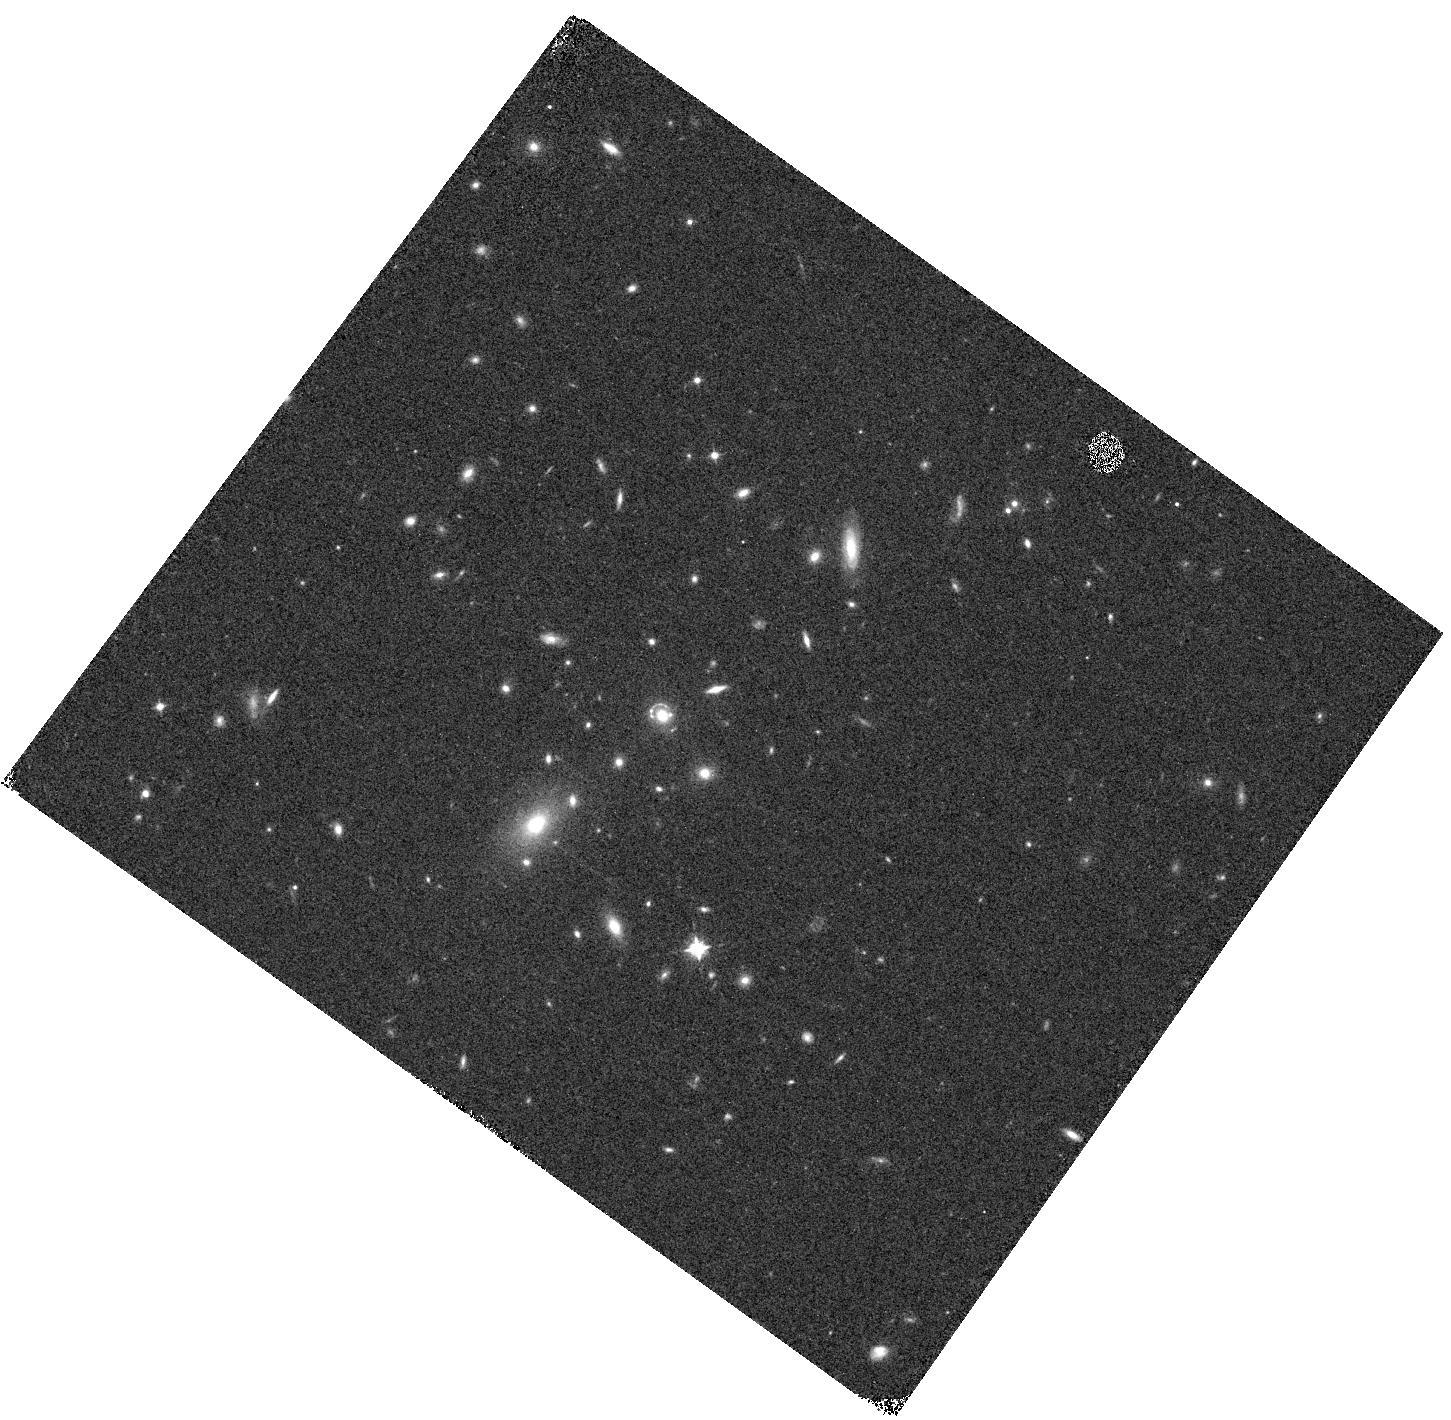
Target: J0918+5104
Instrument: WFC3/IR
Filter: F098M
Exposure: 8 min
Observation ID: hst_17740_03_wfc3_ir_f098m_ifh503

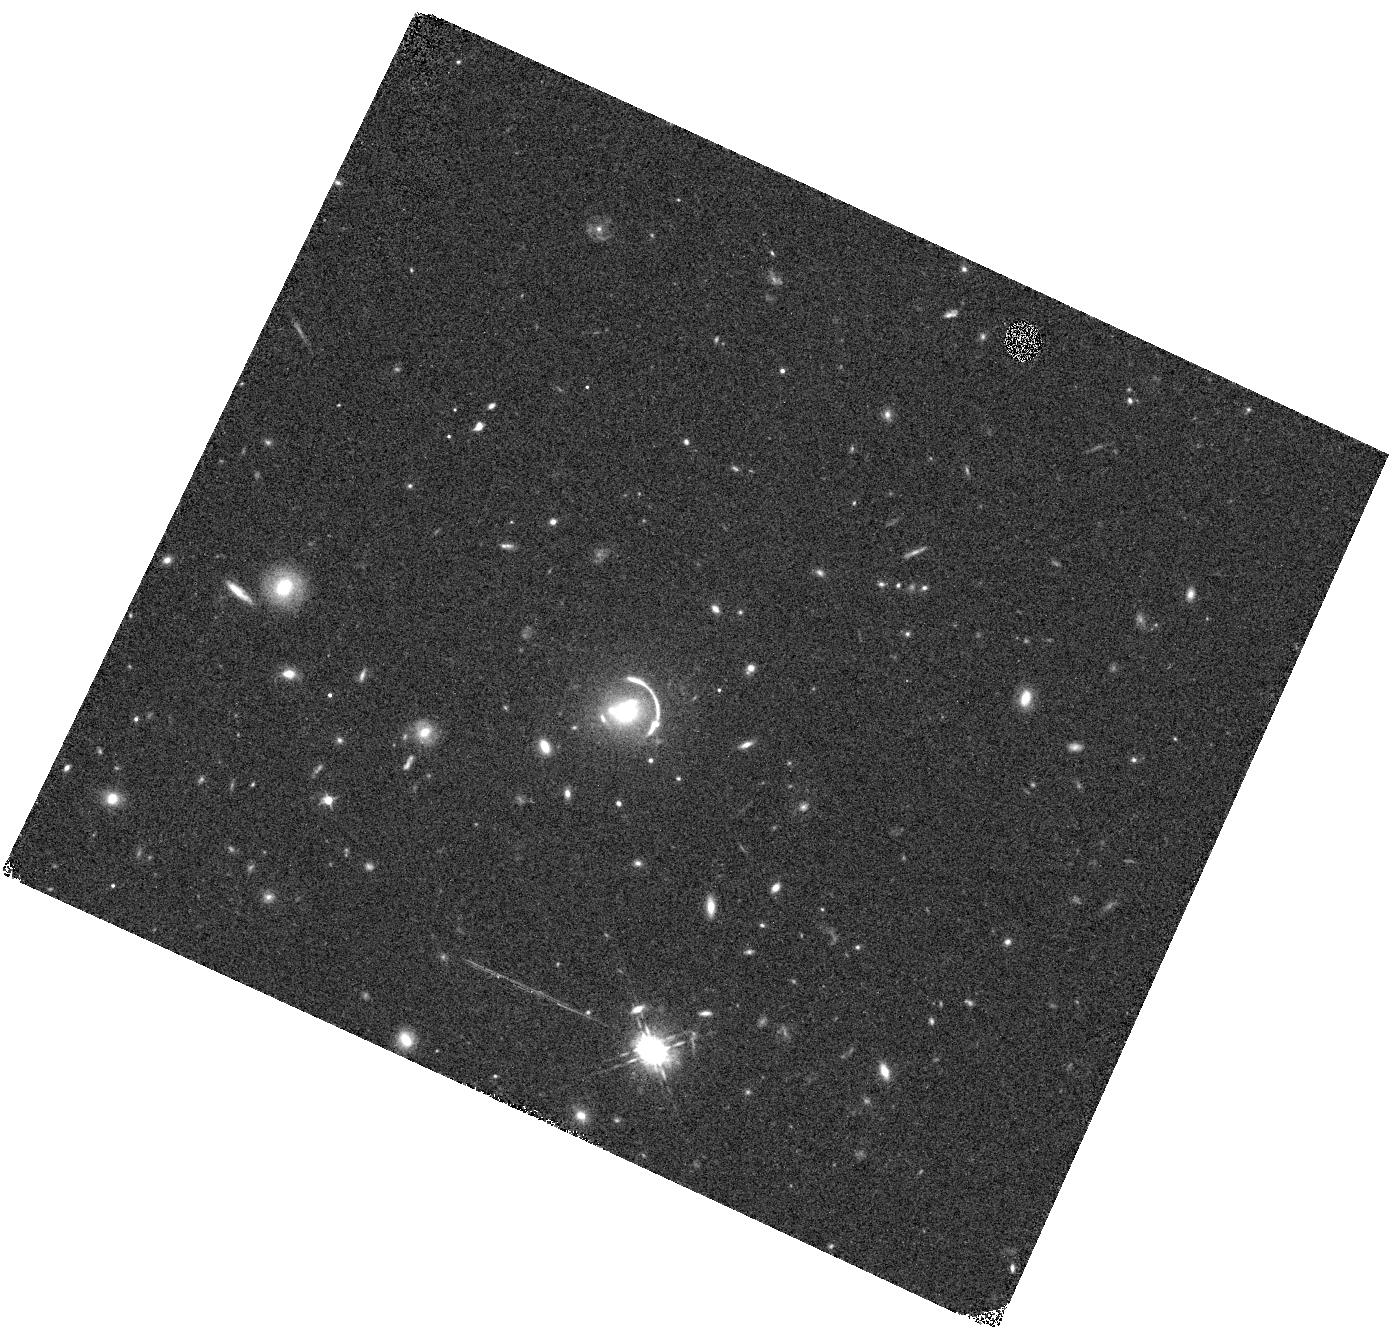
Target: J1206+5142
Instrument: WFC3/IR
Filter: F098M
Exposure: 8 min
Observation ID: hst_17740_01_wfc3_ir_f098m_ifh501

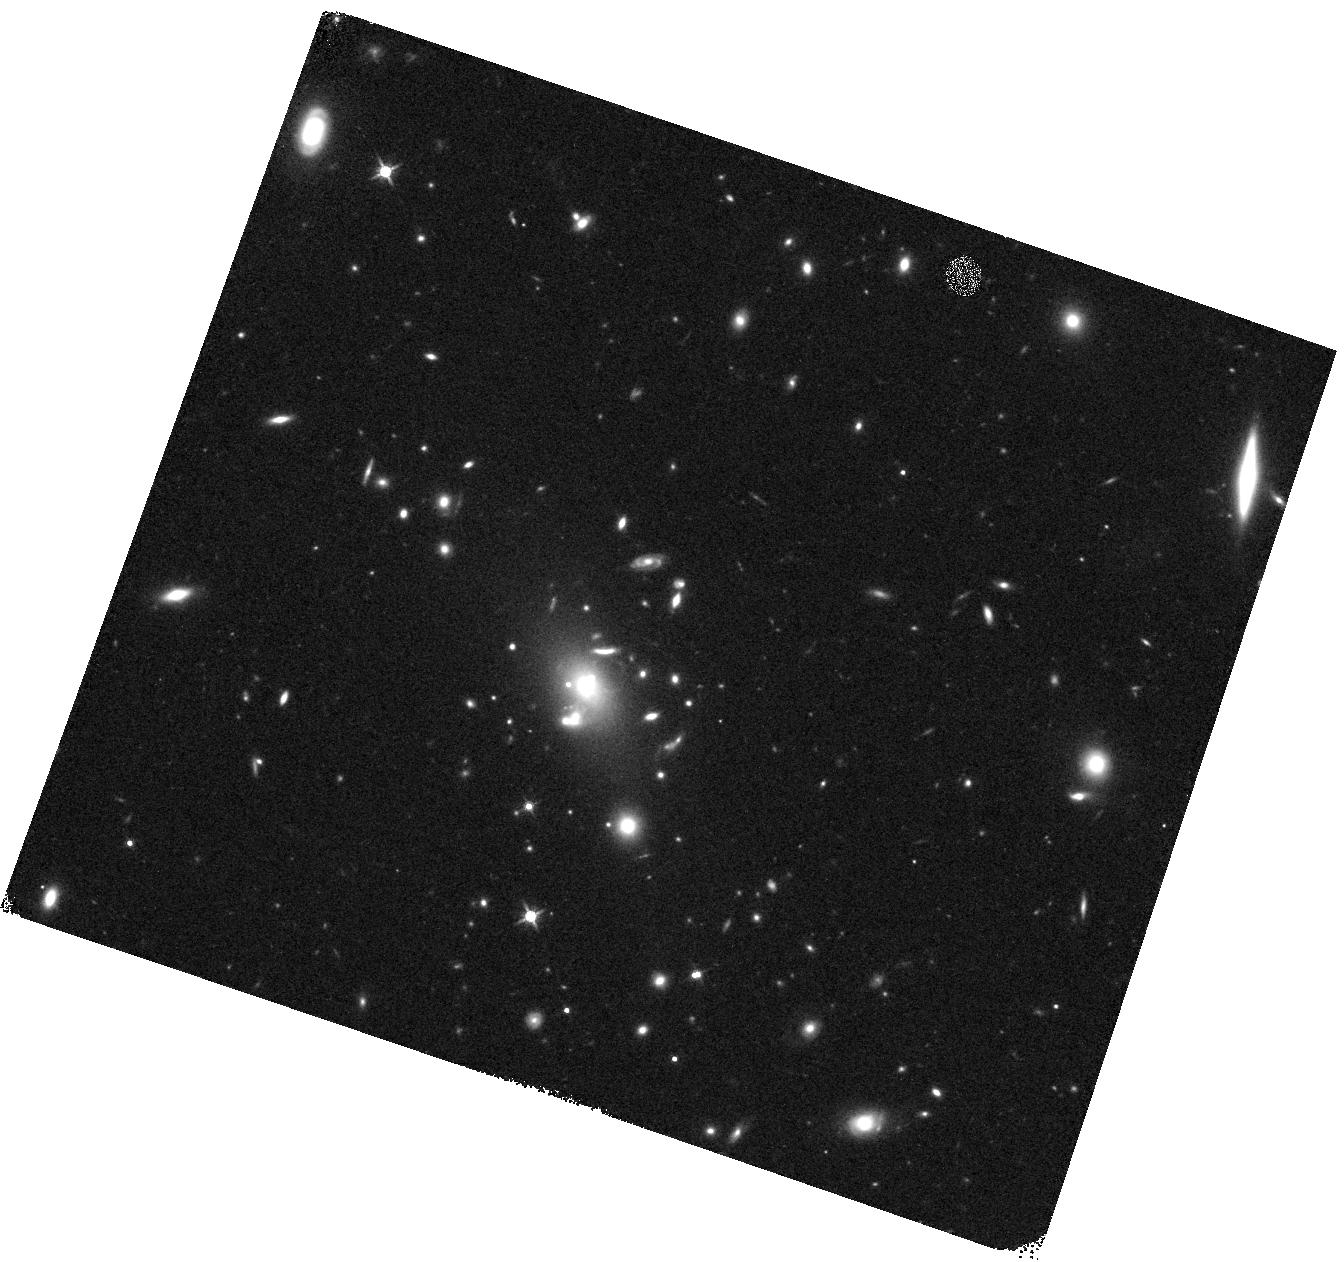
Target: J1514+3636
Instrument: WFC3/IR
Filter: F140W
Exposure: 7 min
Observation ID: hst_17740_06_wfc3_ir_f140w_ifh506

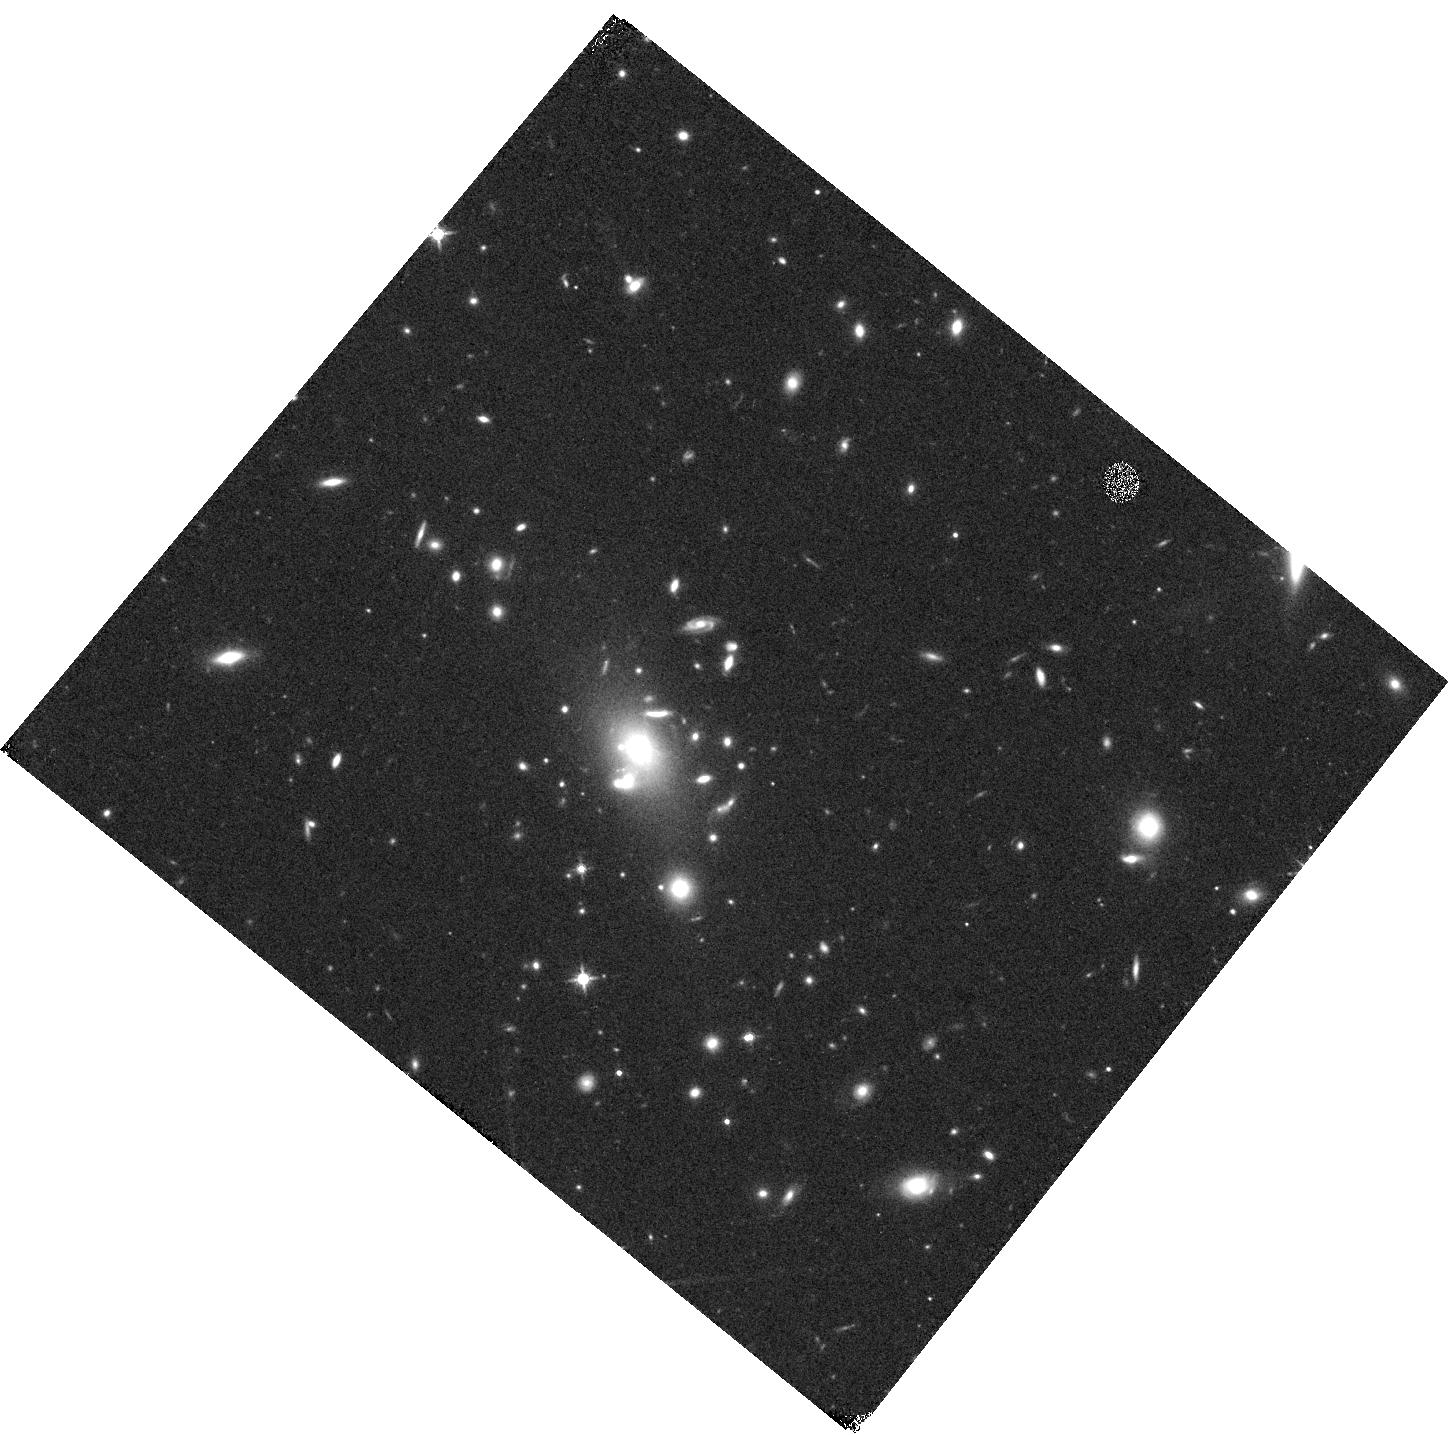
Target: J1514+3636
Instrument: WFC3/IR
Filter: F140W
Exposure: 7 min
Observation ID: hst_17740_05_wfc3_ir_f140w_ifh505

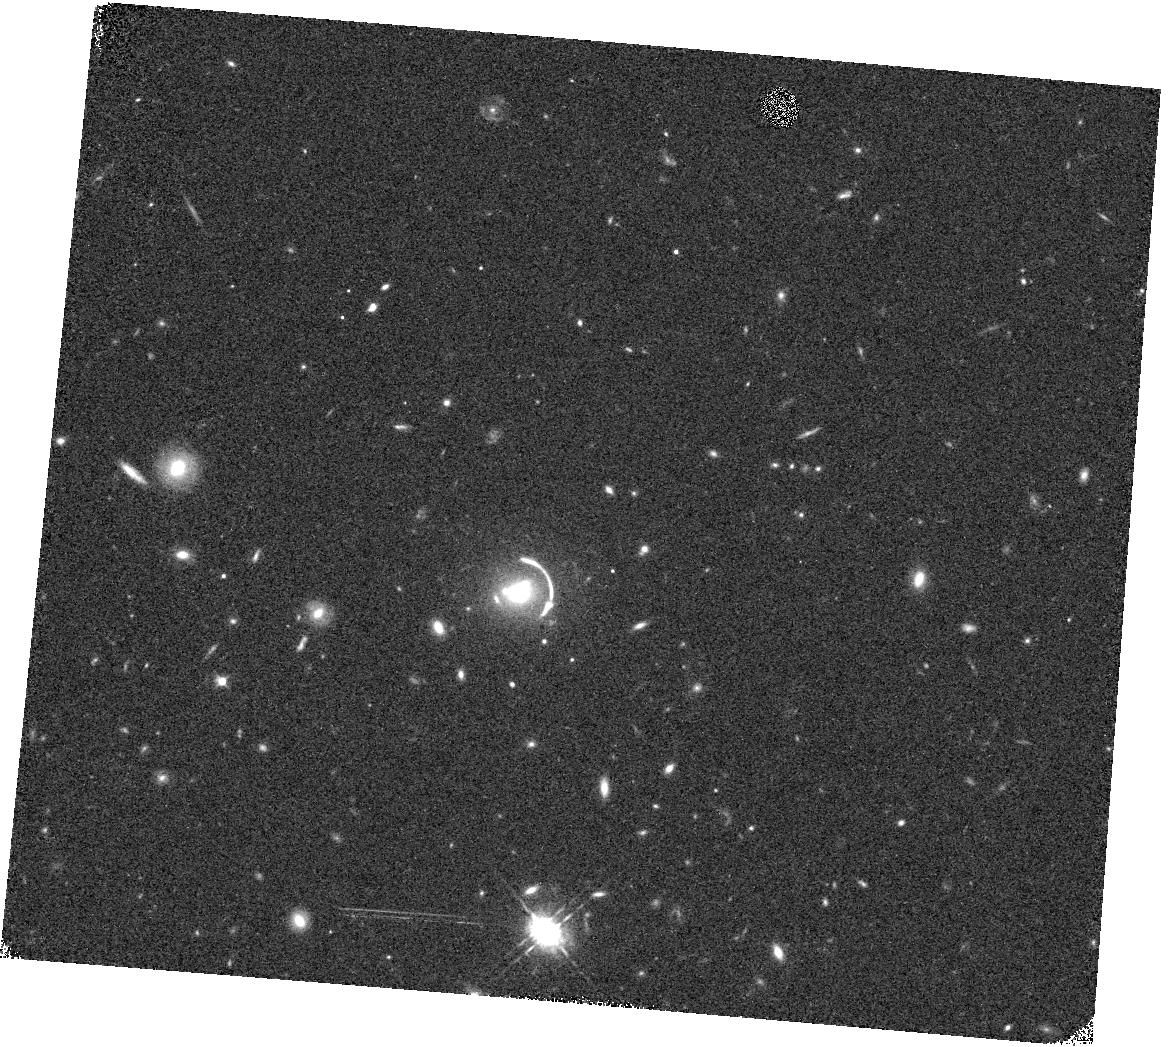
Target: J1206+5142
Instrument: WFC3/IR
Filter: F098M
Exposure: 8 min
Observation ID: hst_17740_02_wfc3_ir_f098m_ifh502

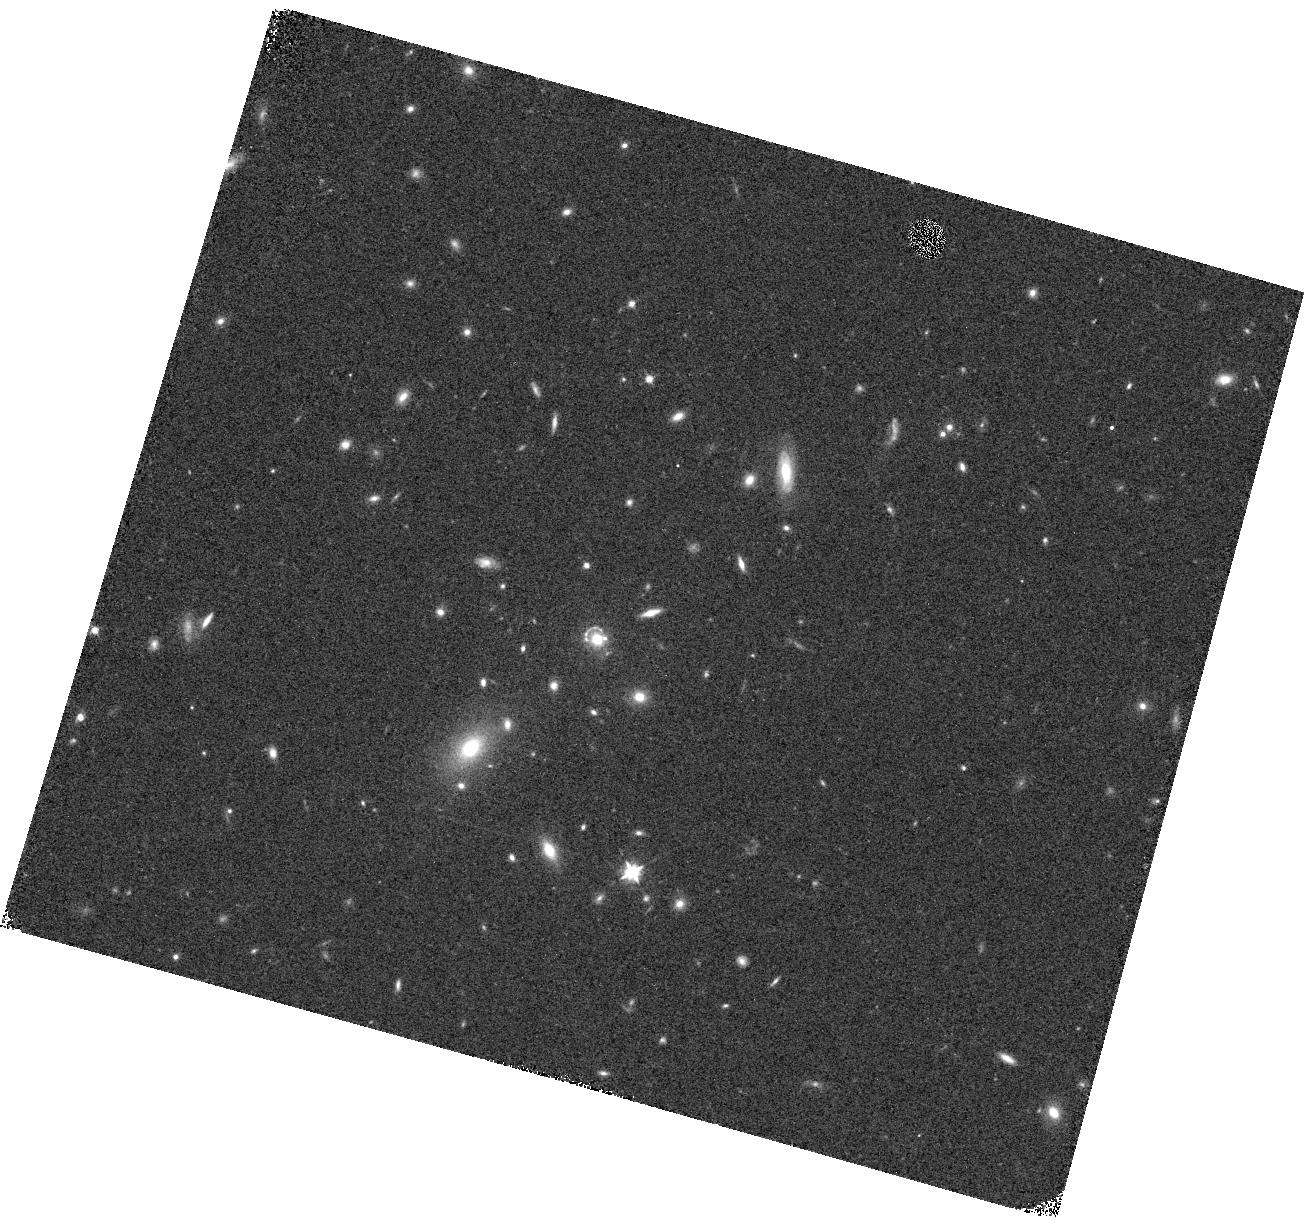
Target: J0918+5104
Instrument: WFC3/IR
Filter: F098M
Exposure: 8 min
Observation ID: hst_17740_04_wfc3_ir_f098m_ifh504

Gravitational-arc tomography of the circumgalactic medium at z~0.7: Identifying the host galaxies of three MgII absorbers (PI: Erb, Dawn K.)

The dynamic circumgalactic medium (CGM) is the site of gas flows into, out of, and around galaxies, and thus plays a central role in regulating star formation over cosmic time. Many of its properties remain unconstrained, however, particularly on a spatially resolved basis. Extensive statistical studies of the gas around galaxies have been performed using the absorption it produces in background sources, usually quasars that probe a single line of sight. In particular, absorption from singly-ionized magnesium (MgII) has been shown to trace the outflow and accretion of cool, enriched gas surrounding galaxies. More recently, a handful of MgII-absorbing galaxies have been studied with gravitational-arc tomography, which uses the fortuitous alignment of an intermediate redshift galaxy and a background lensed arc to probe the gas around the foreground galaxy in unprecedented detail over tens of kpc. We here propose to use WFC3/IR grism spectroscopy to identify the galaxies responsible for spatially varying foreground MgII and FeII absorption observed at z~0.7-0.8 in Keck Cosmic Web Imager (KCWI) integral field spectroscopy of three gravitationally lensed galaxies. The proposed observations will provide spectroscopy at high spatial resolution of the entire field surrounding each arc, targeting H-alpha emission at the redshifts of the absorbers. Identification of the absorbing galaxies will enable measurement of the impact parameters of the absorption and the correlation of the strength, structure and kinematics of the absorption lines with the morphologies, star formation rates, and star formation rate surface densities of the absorbing galaxies.